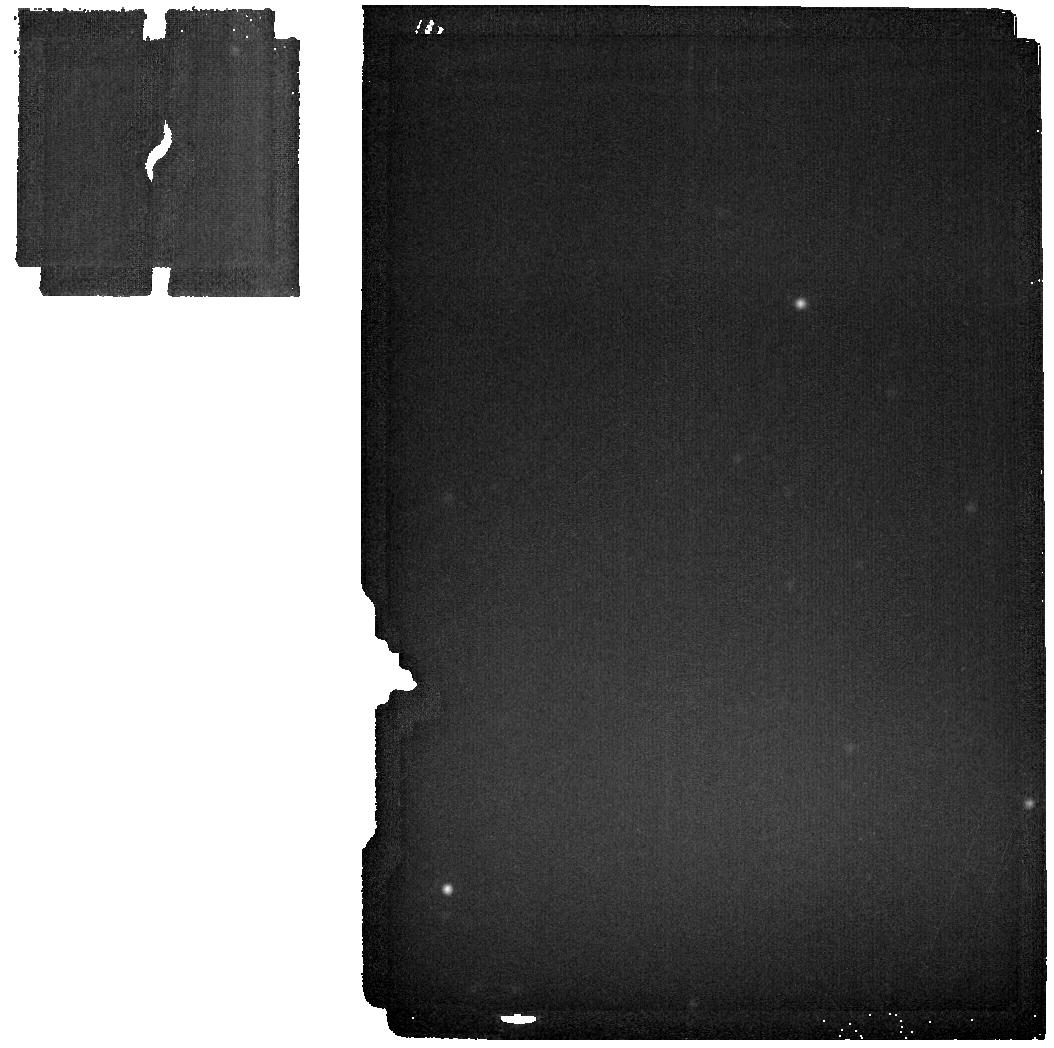
Target: HAUMEA-BACKGROUND. Instrument: MIRI. Filter: F2550W. Exposure: 2 min. Observation ID: jw01273-o011_t007_miri_f2550w

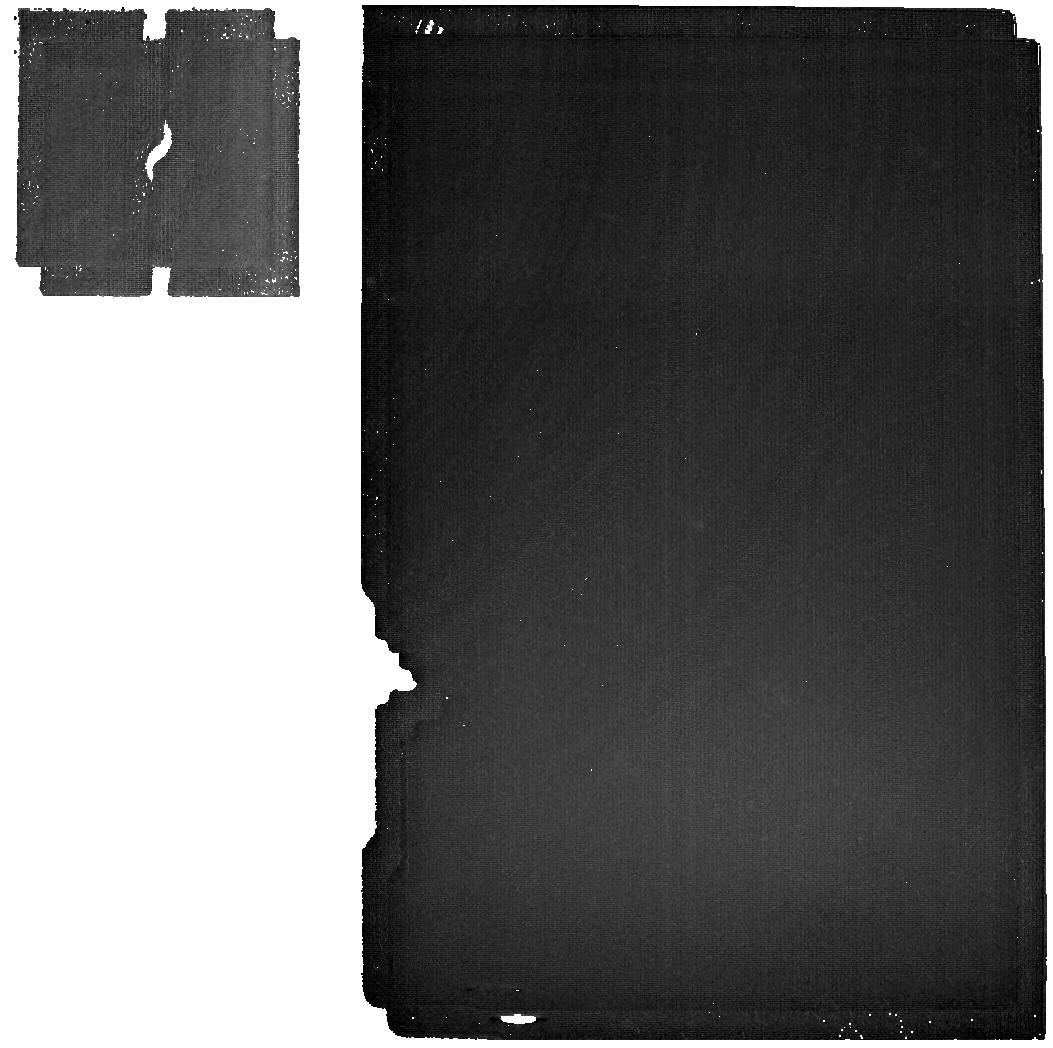
Target: HAUMEA. Instrument: MIRI. Filter: F2550W. Exposure: 1.4 h. Observation ID: jw01273-o003_t001_miri_f2550w

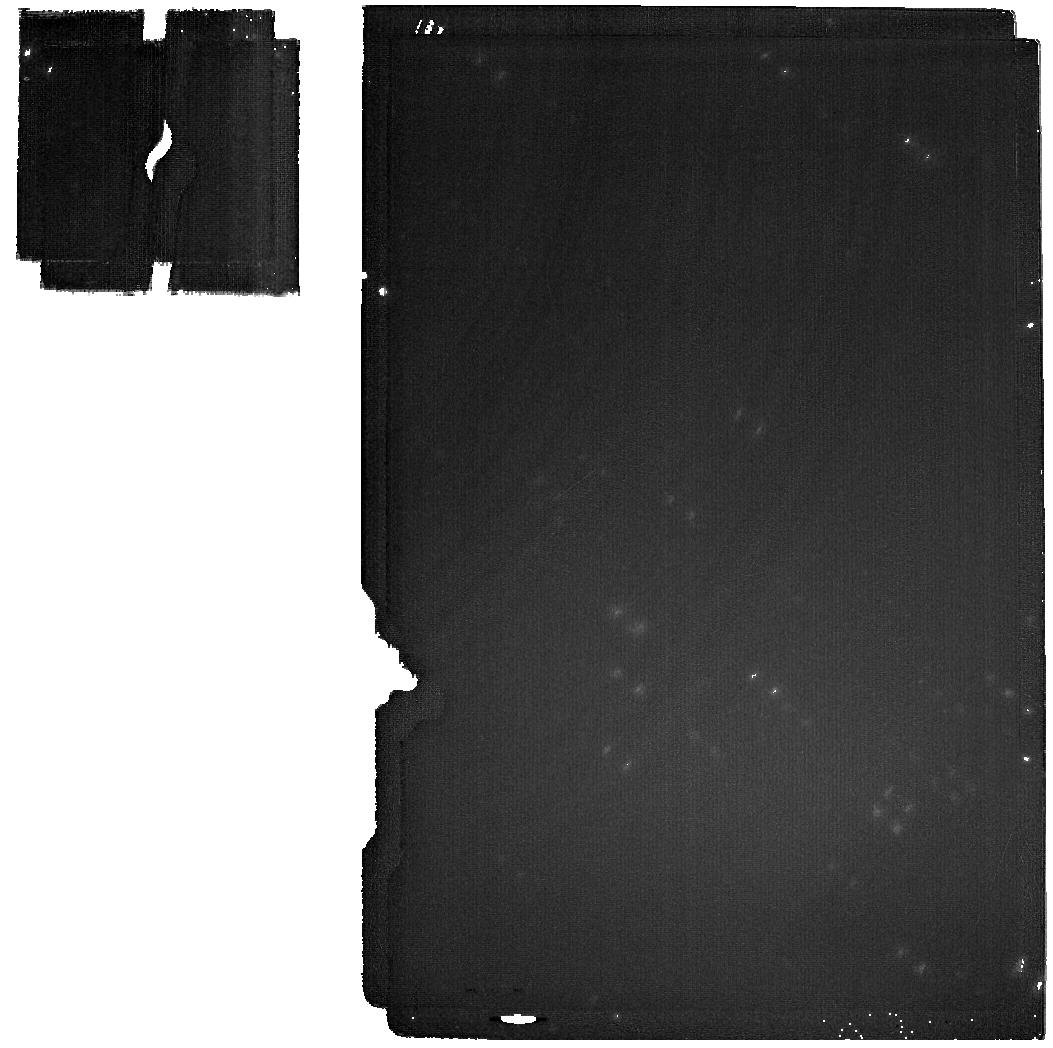
Target: HAUMEA. Instrument: MIRI. Filter: F2100W. Exposure: 34 min. Observation ID: jw01273-o003_t001_miri_f2100w

Kuiper Belt Science with JWST (PI: Lunine, Jonathan I.)

Observation IDs: LUNINE_1000, LUNINE_1001, LUNINE_2000, LUNINE_3000, LUNINE_4000, LUNINE_5000, LUNINE_6000, LUNINE_7000, LUNINE_8000, LUNINE_9000, LUNINE_10000 We plan to exploit JWST’s exquisite sensitivity in the 1-5 micron region to study the largest trans-Neptunian Objects and Kuiper Belt objects via reflectance spectroscopy. The composition of even the largest of these bodies is poorly constrained. We propose to use NIRSpec’s IFU to obtain the first high-SNR, R > 100 spectra for a sample of these objects. MIRI spectra will also be obtained on some targets. These data can be expected to reveal the presence of previously unseen molecular ices, constrain their physical state (crystalline phase, solution with other species, temperature, grain-size), identify new organic species, and constrain isotopic ratios for some elements (H, O, C, N). MIRI MRS and Imaging data will also be used to study temperature variations on several targets, and will be interpreted in the context of existing Herschel and/or Spitzer thermal data. The targets represent a large fraction of the diversity of the Kuiper Belt in terms of collisional history (Pluto and Haumea underwent catastrophic impacts), effects of planetary migration (resonant, classical, Centaur and scattered objects), multiplicity (several host at least one moon), albedo, and major species composition (H2O, CH4, N2, NH3, CO). These objects represent the end-state of accretion and subsequent processing in the Kuiper Belt. This initial reconnaissance of their surface compositions will inform our understanding of the long history of processes in the outermost regions of the Sun’s proto-planetary disk.